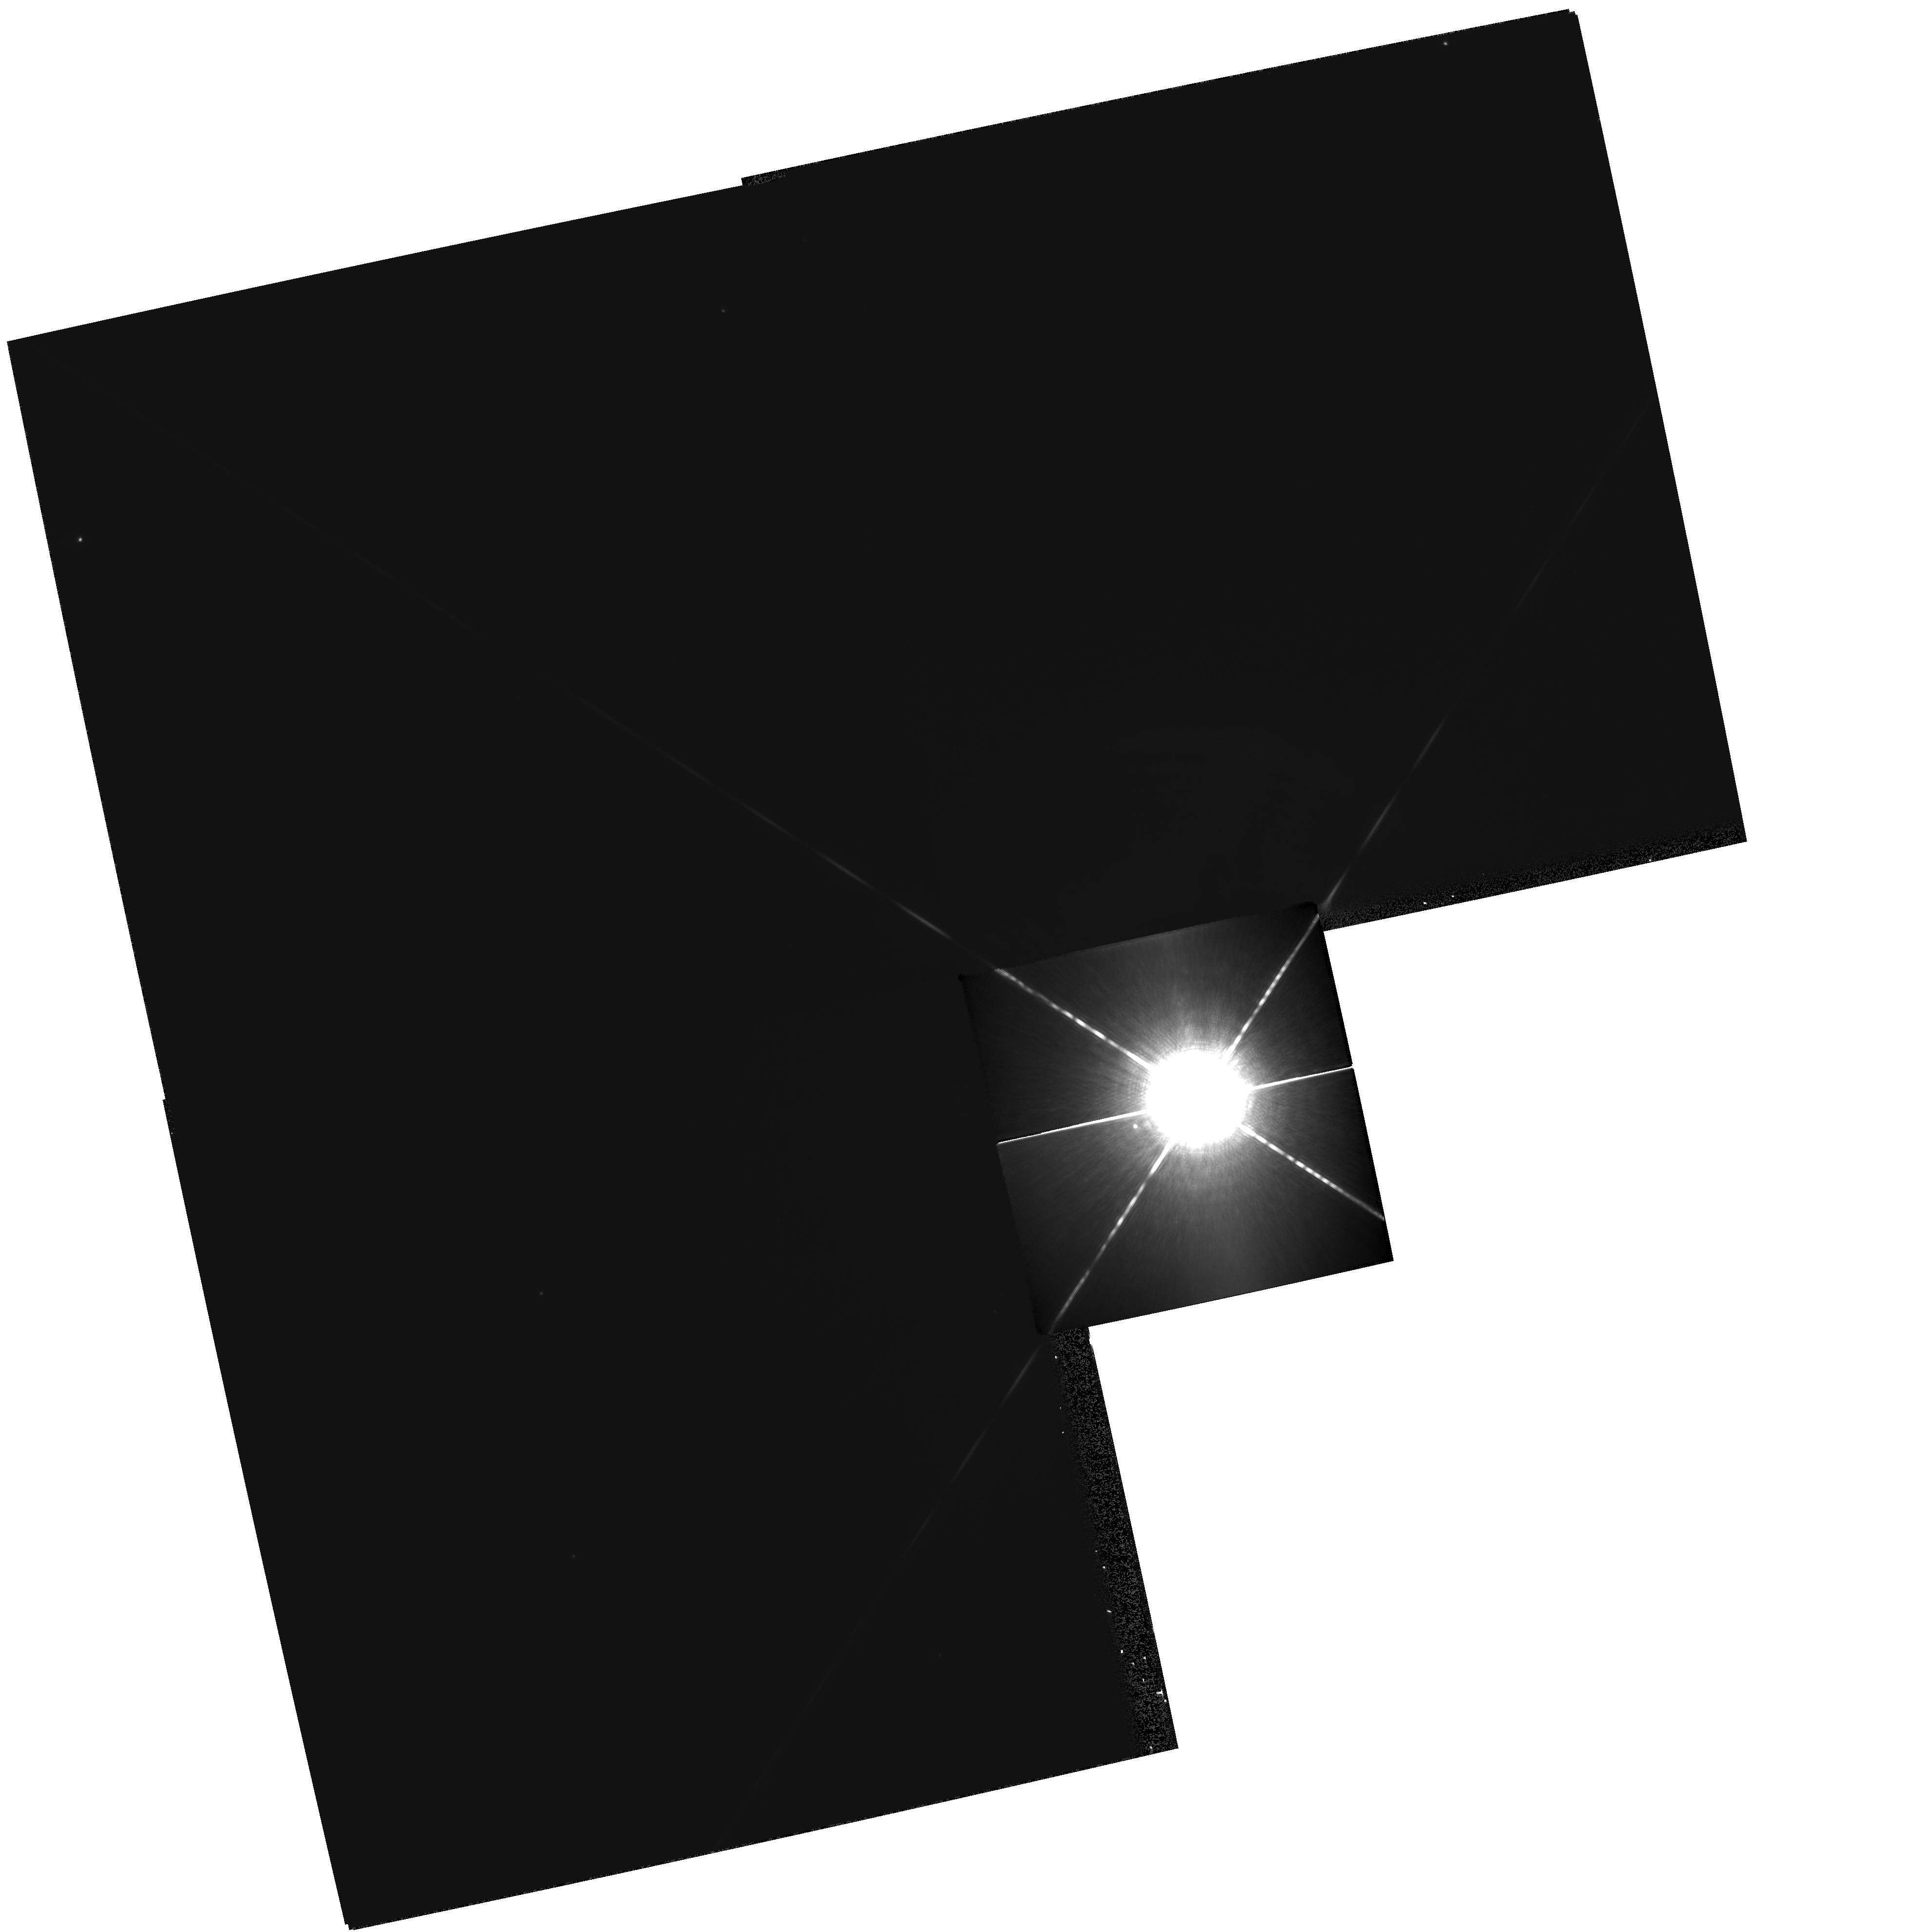
Target: SIRIUS. Instrument: WFPC2/PC. Filter: F1042M. Exposure: 8 min. Observation ID: hst_9964_03_wfpc2_pc_f1042m_u8tp03

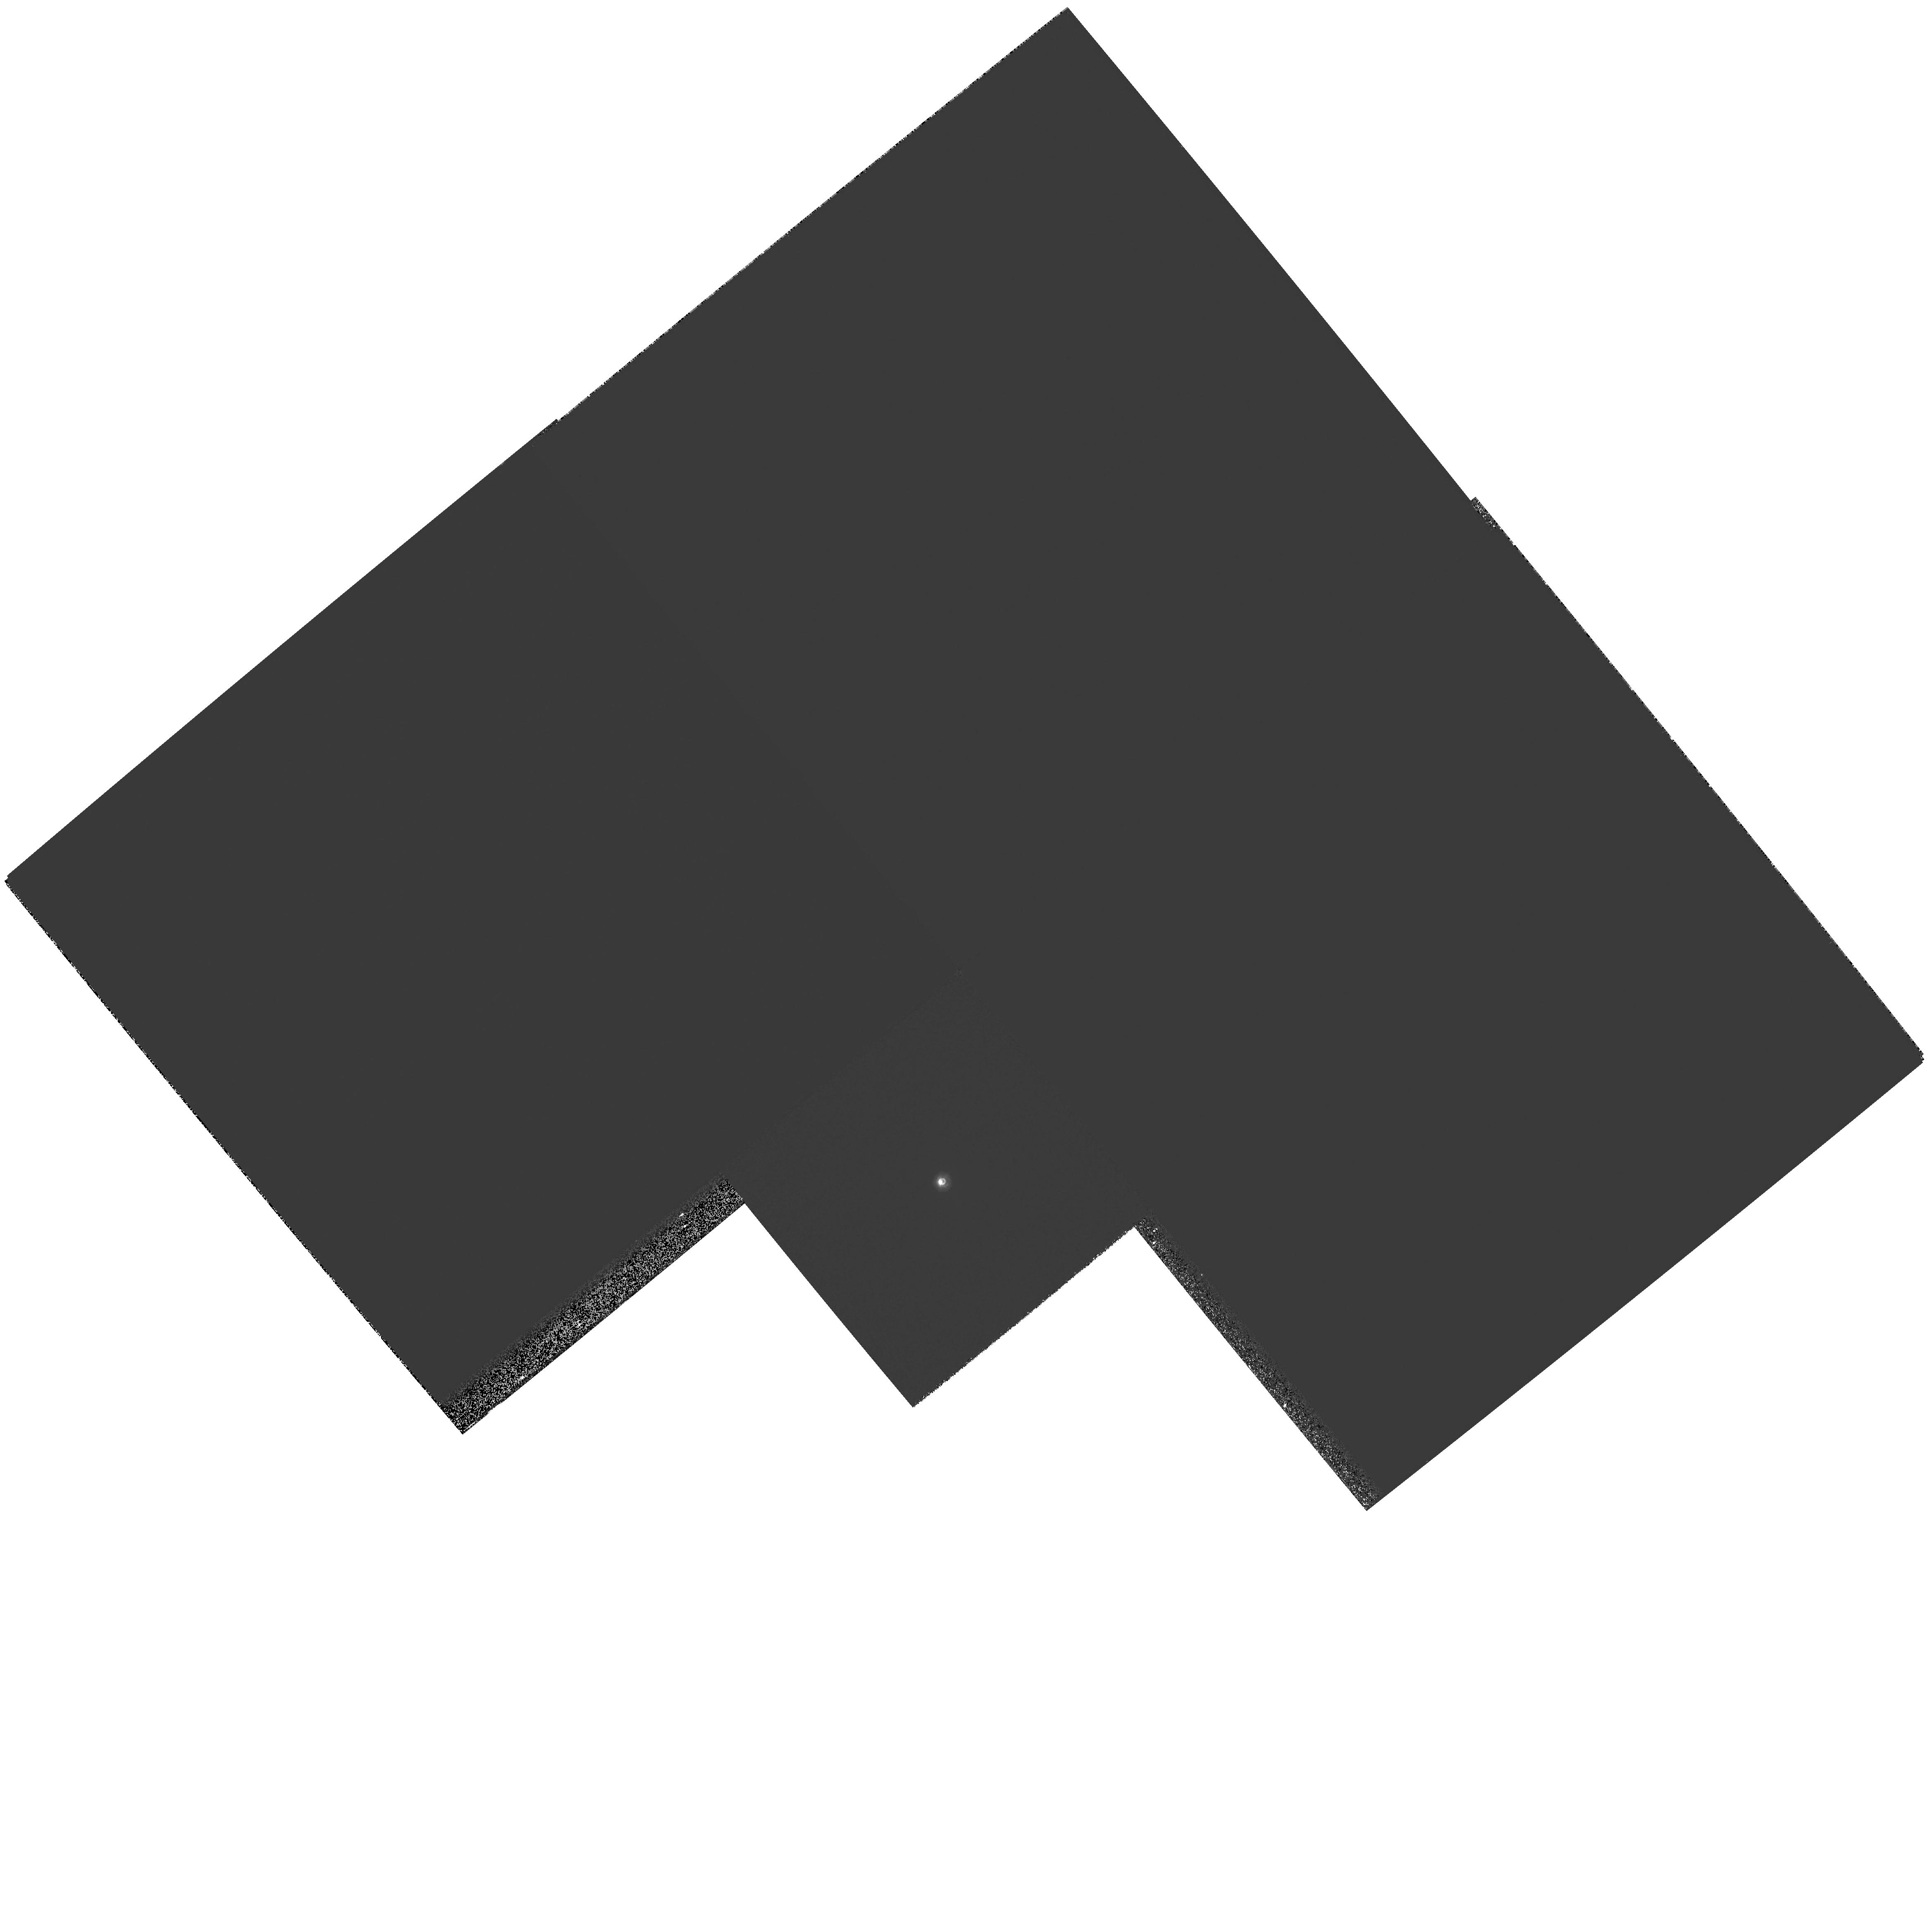
Target: ZETA-CYG. Instrument: WFPC2/PC. Filter: F218W. Exposure: 12 min. Observation ID: hst_9964_04_wfpc2_pc_f218w_u8tp04

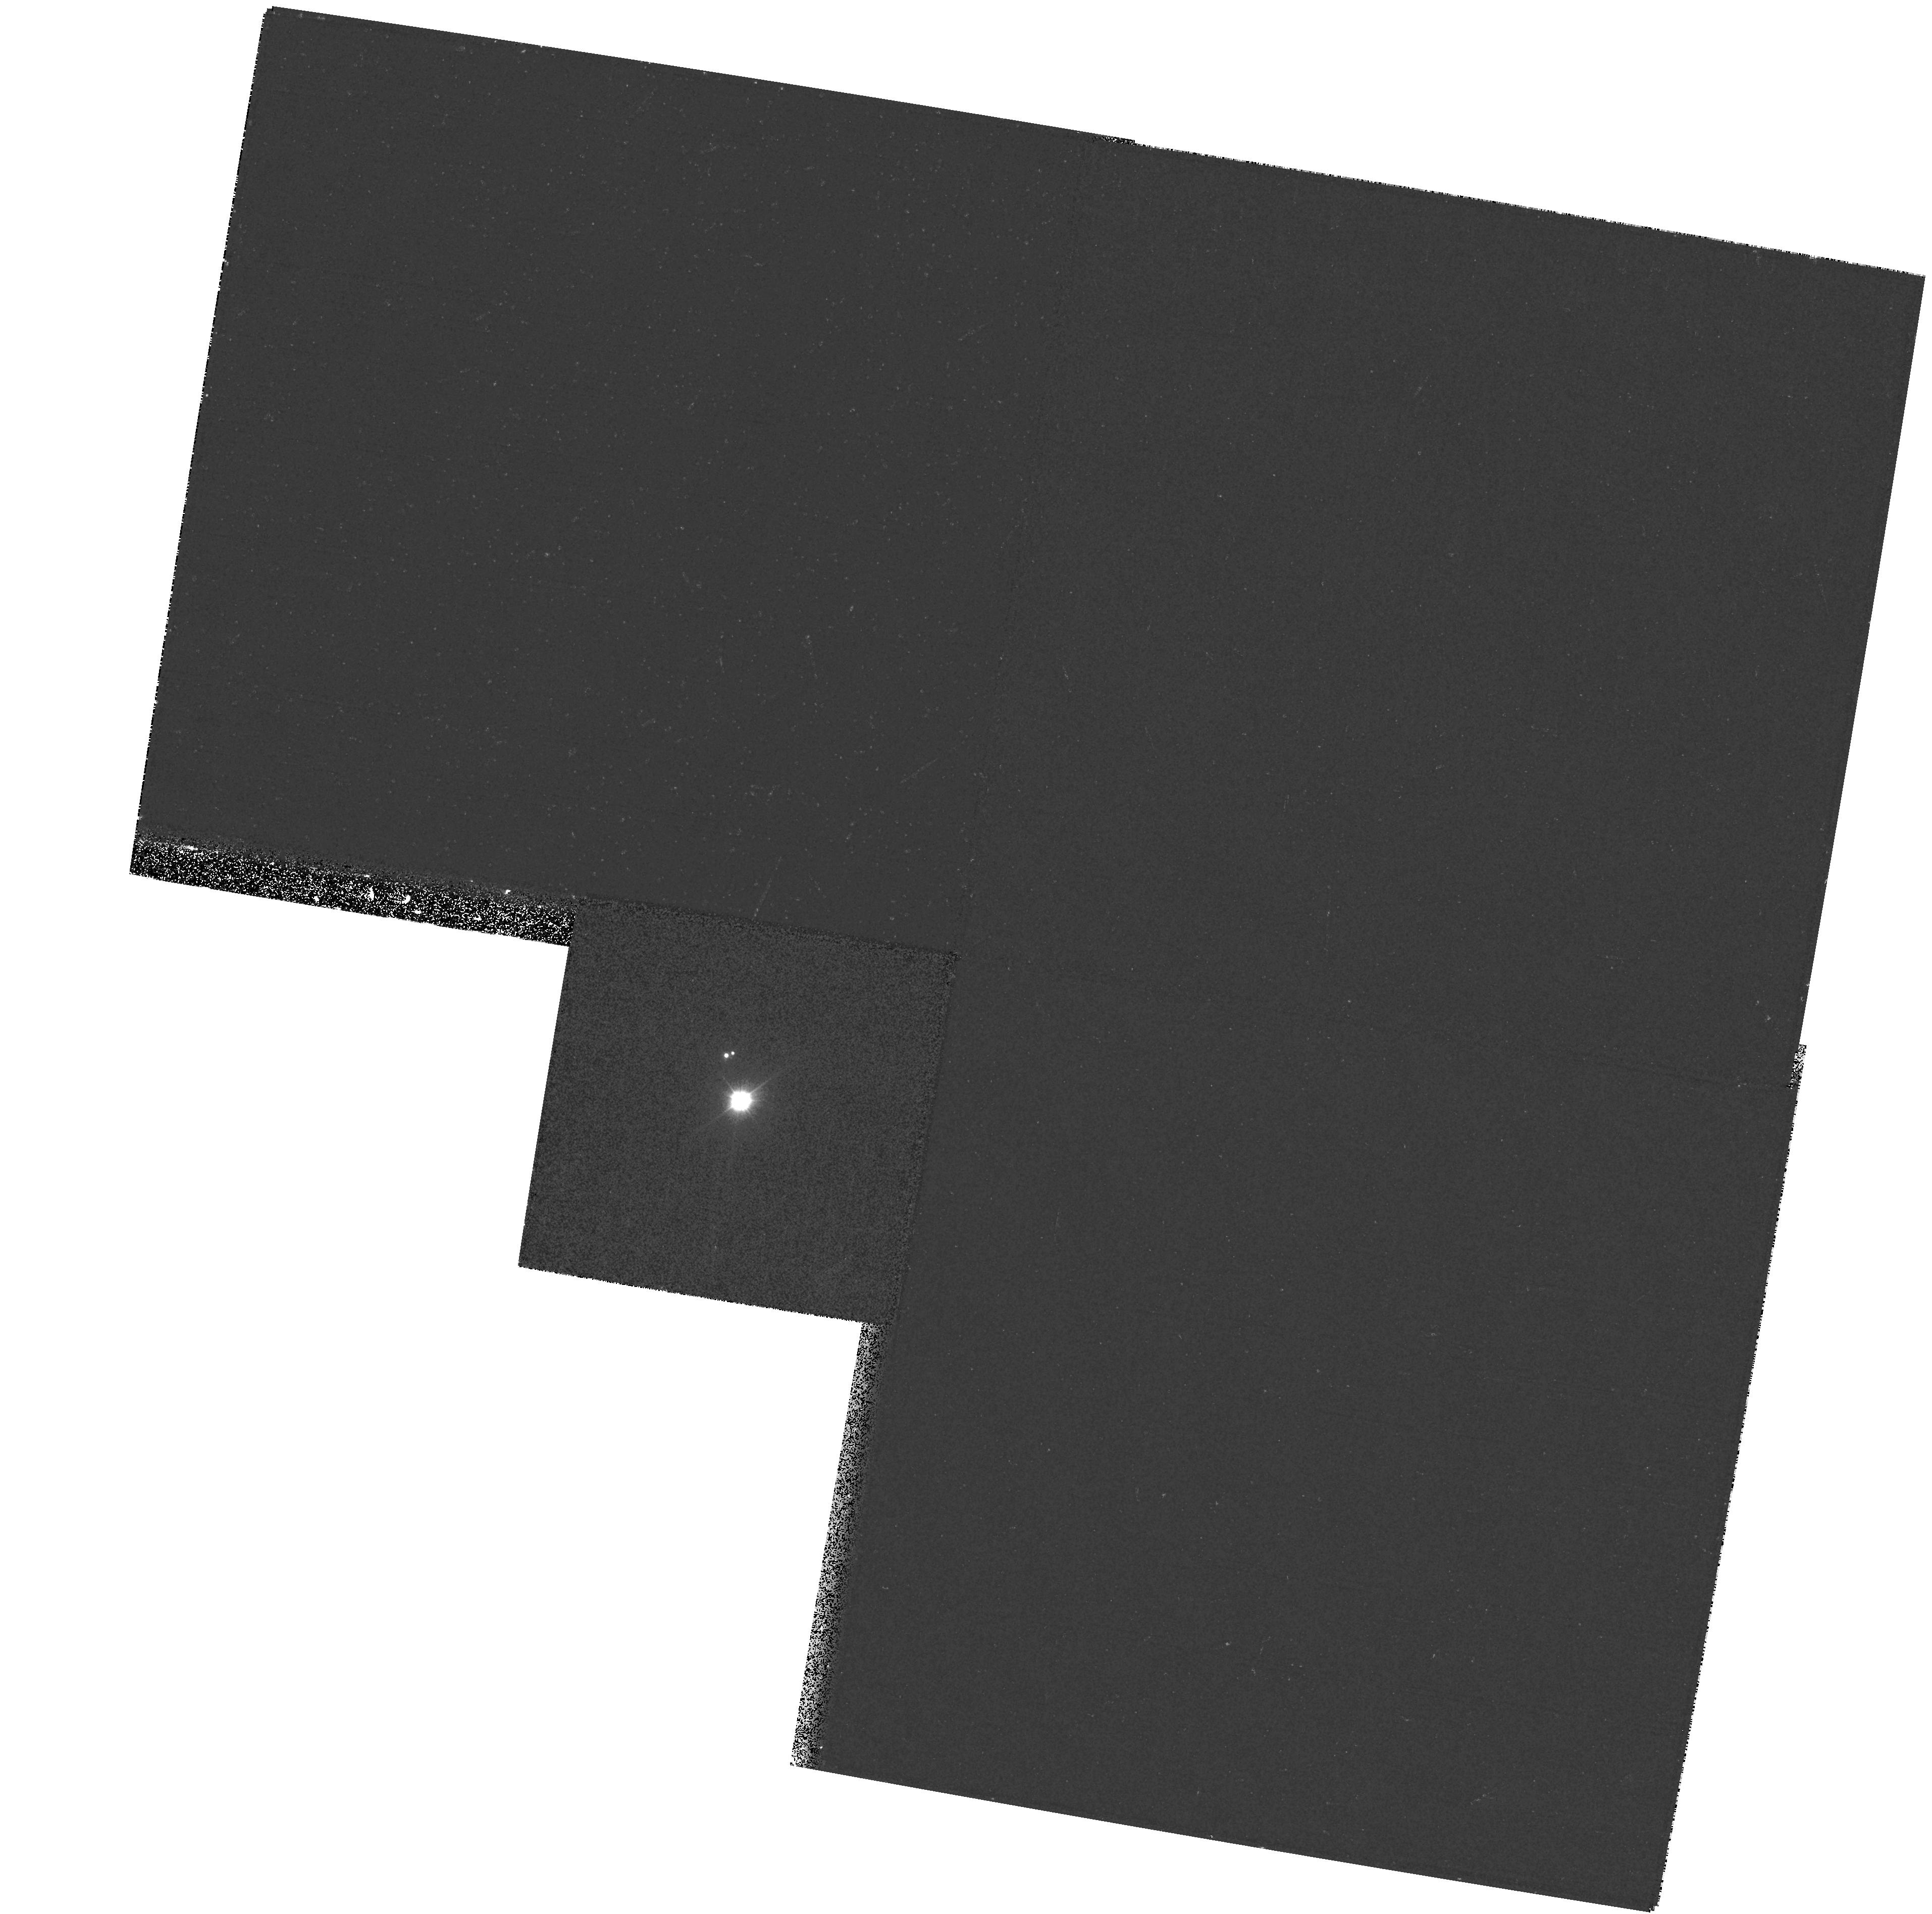
Target: 56PER. Instrument: WFPC2/PC. Filter: F170W. Exposure: 20 min. Observation ID: hst_9964_01_wfpc2_pc_f170w_u8tp01

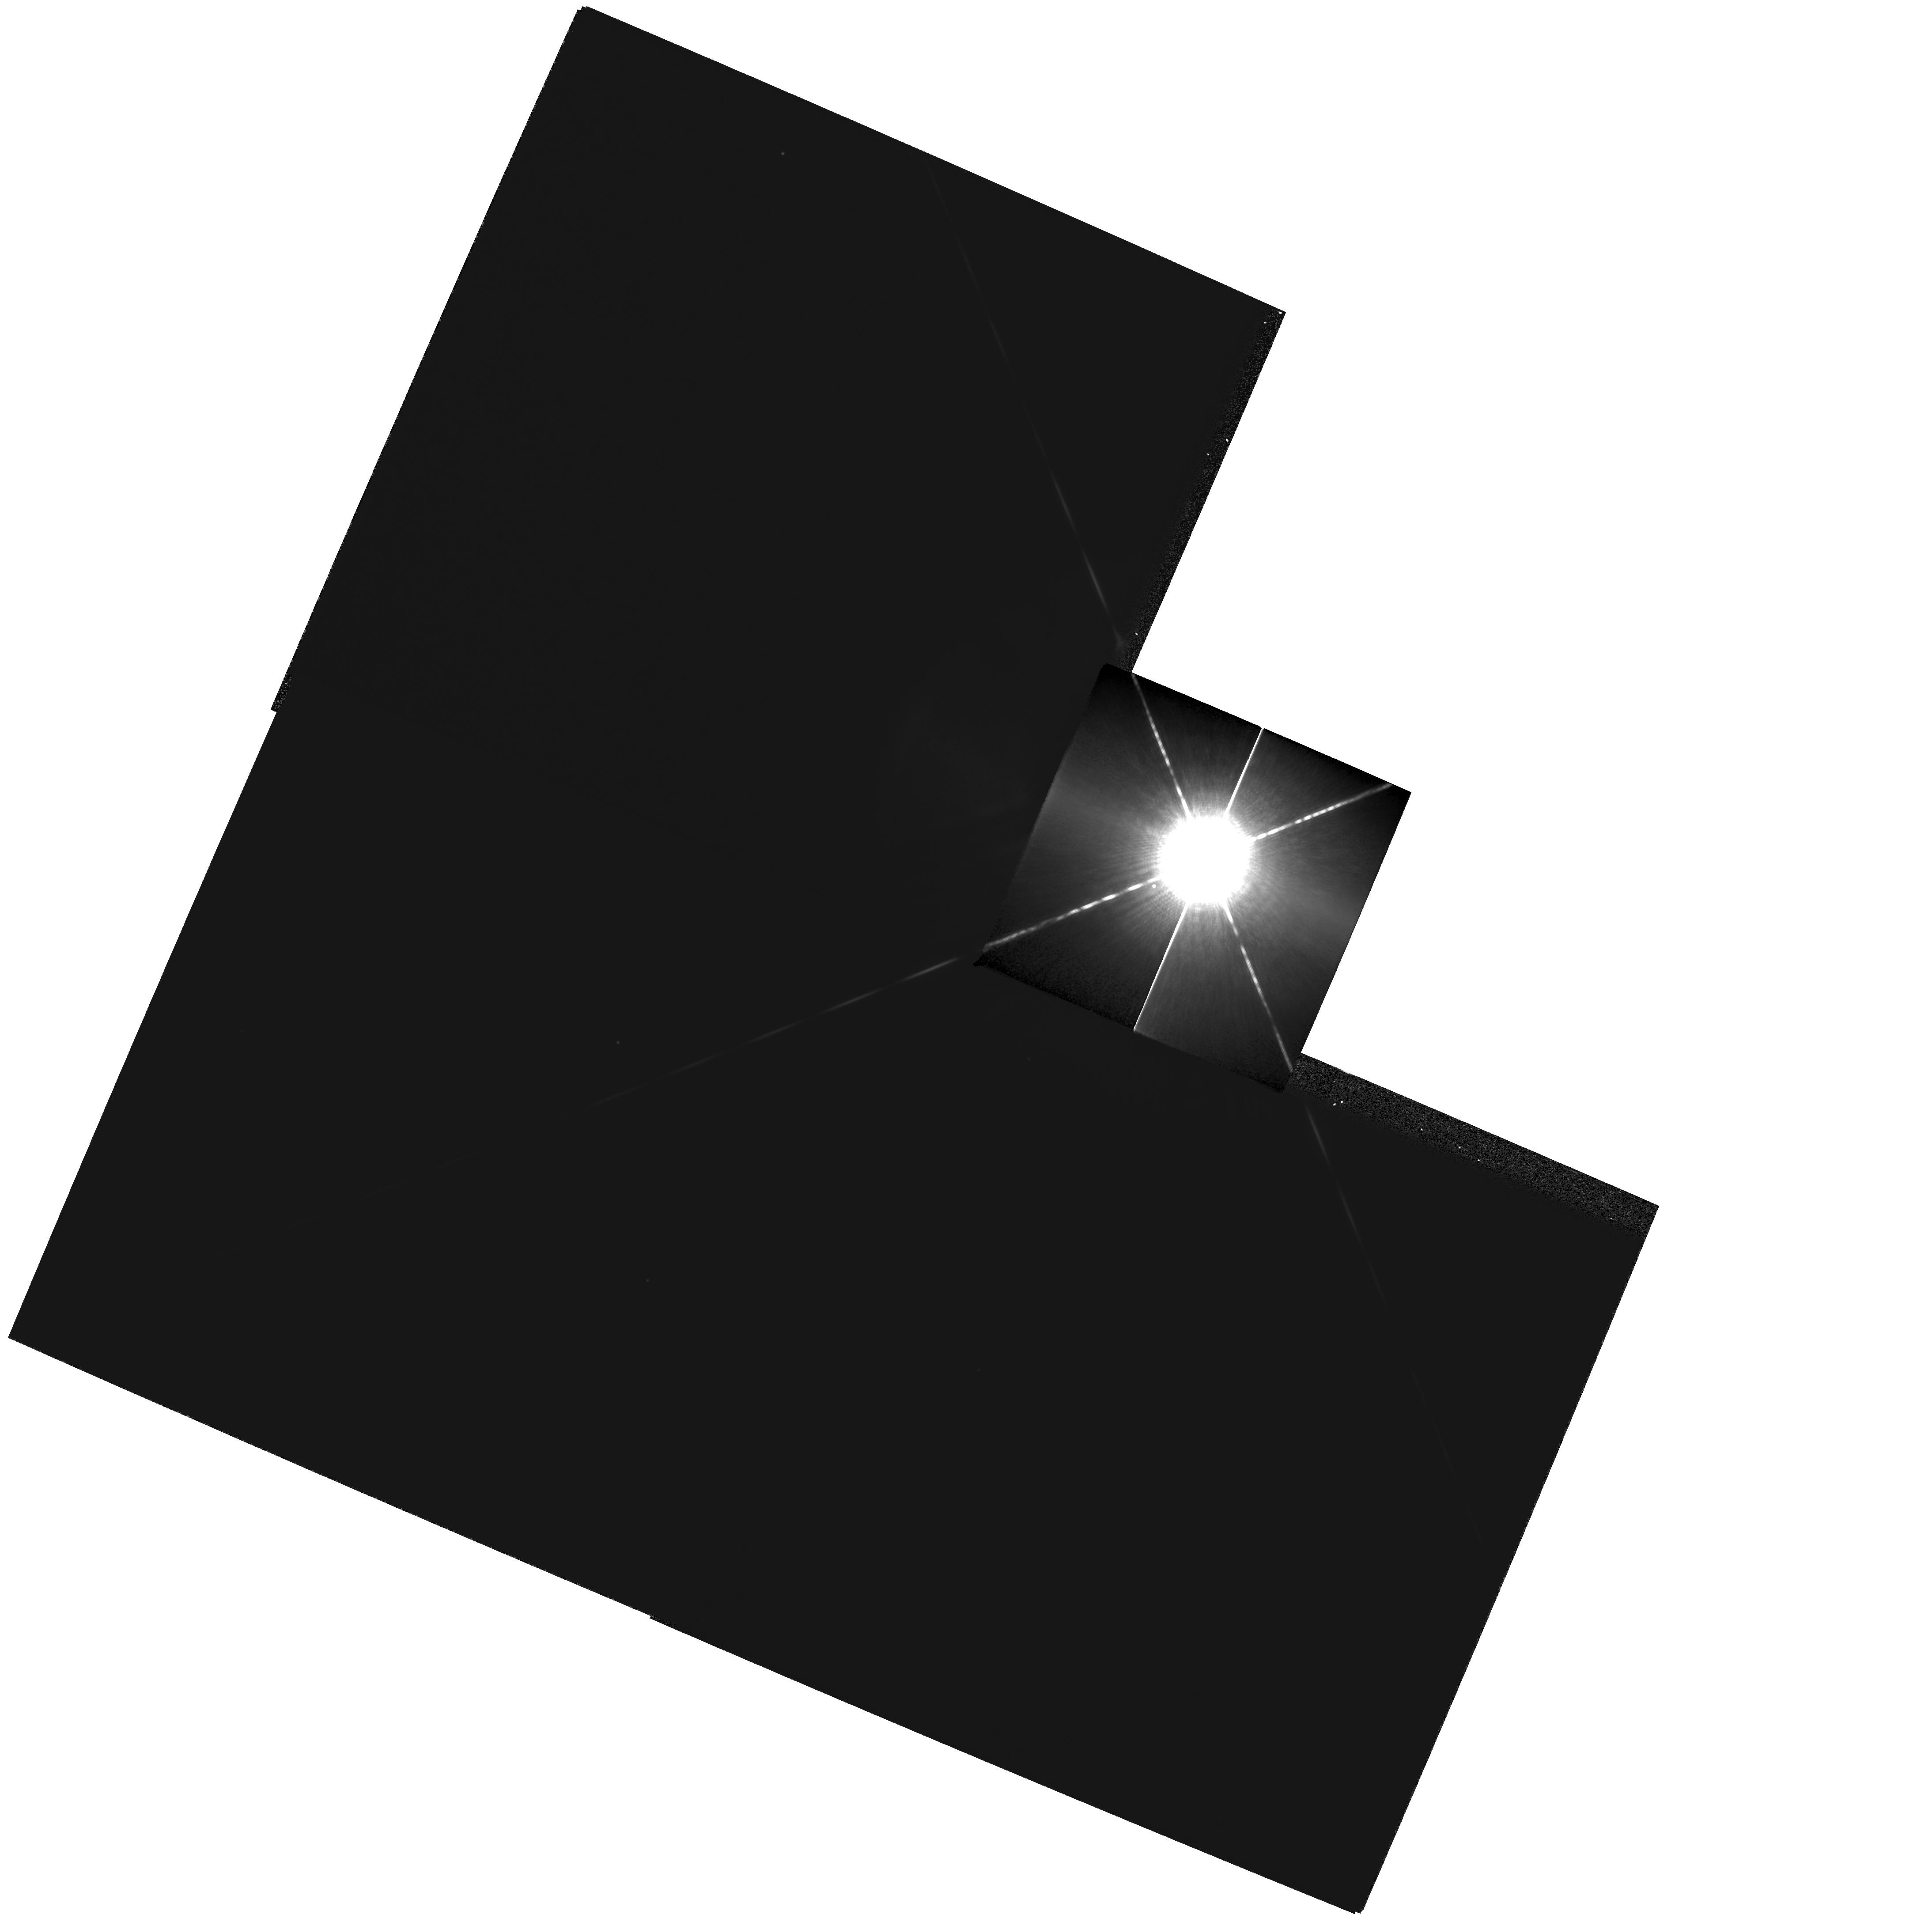
Target: SIRIUS. Instrument: WFPC2/PC. Filter: F1042M. Exposure: 4 min. Observation ID: hst_9964_02_wfpc2_pc_f1042m_u8tp02

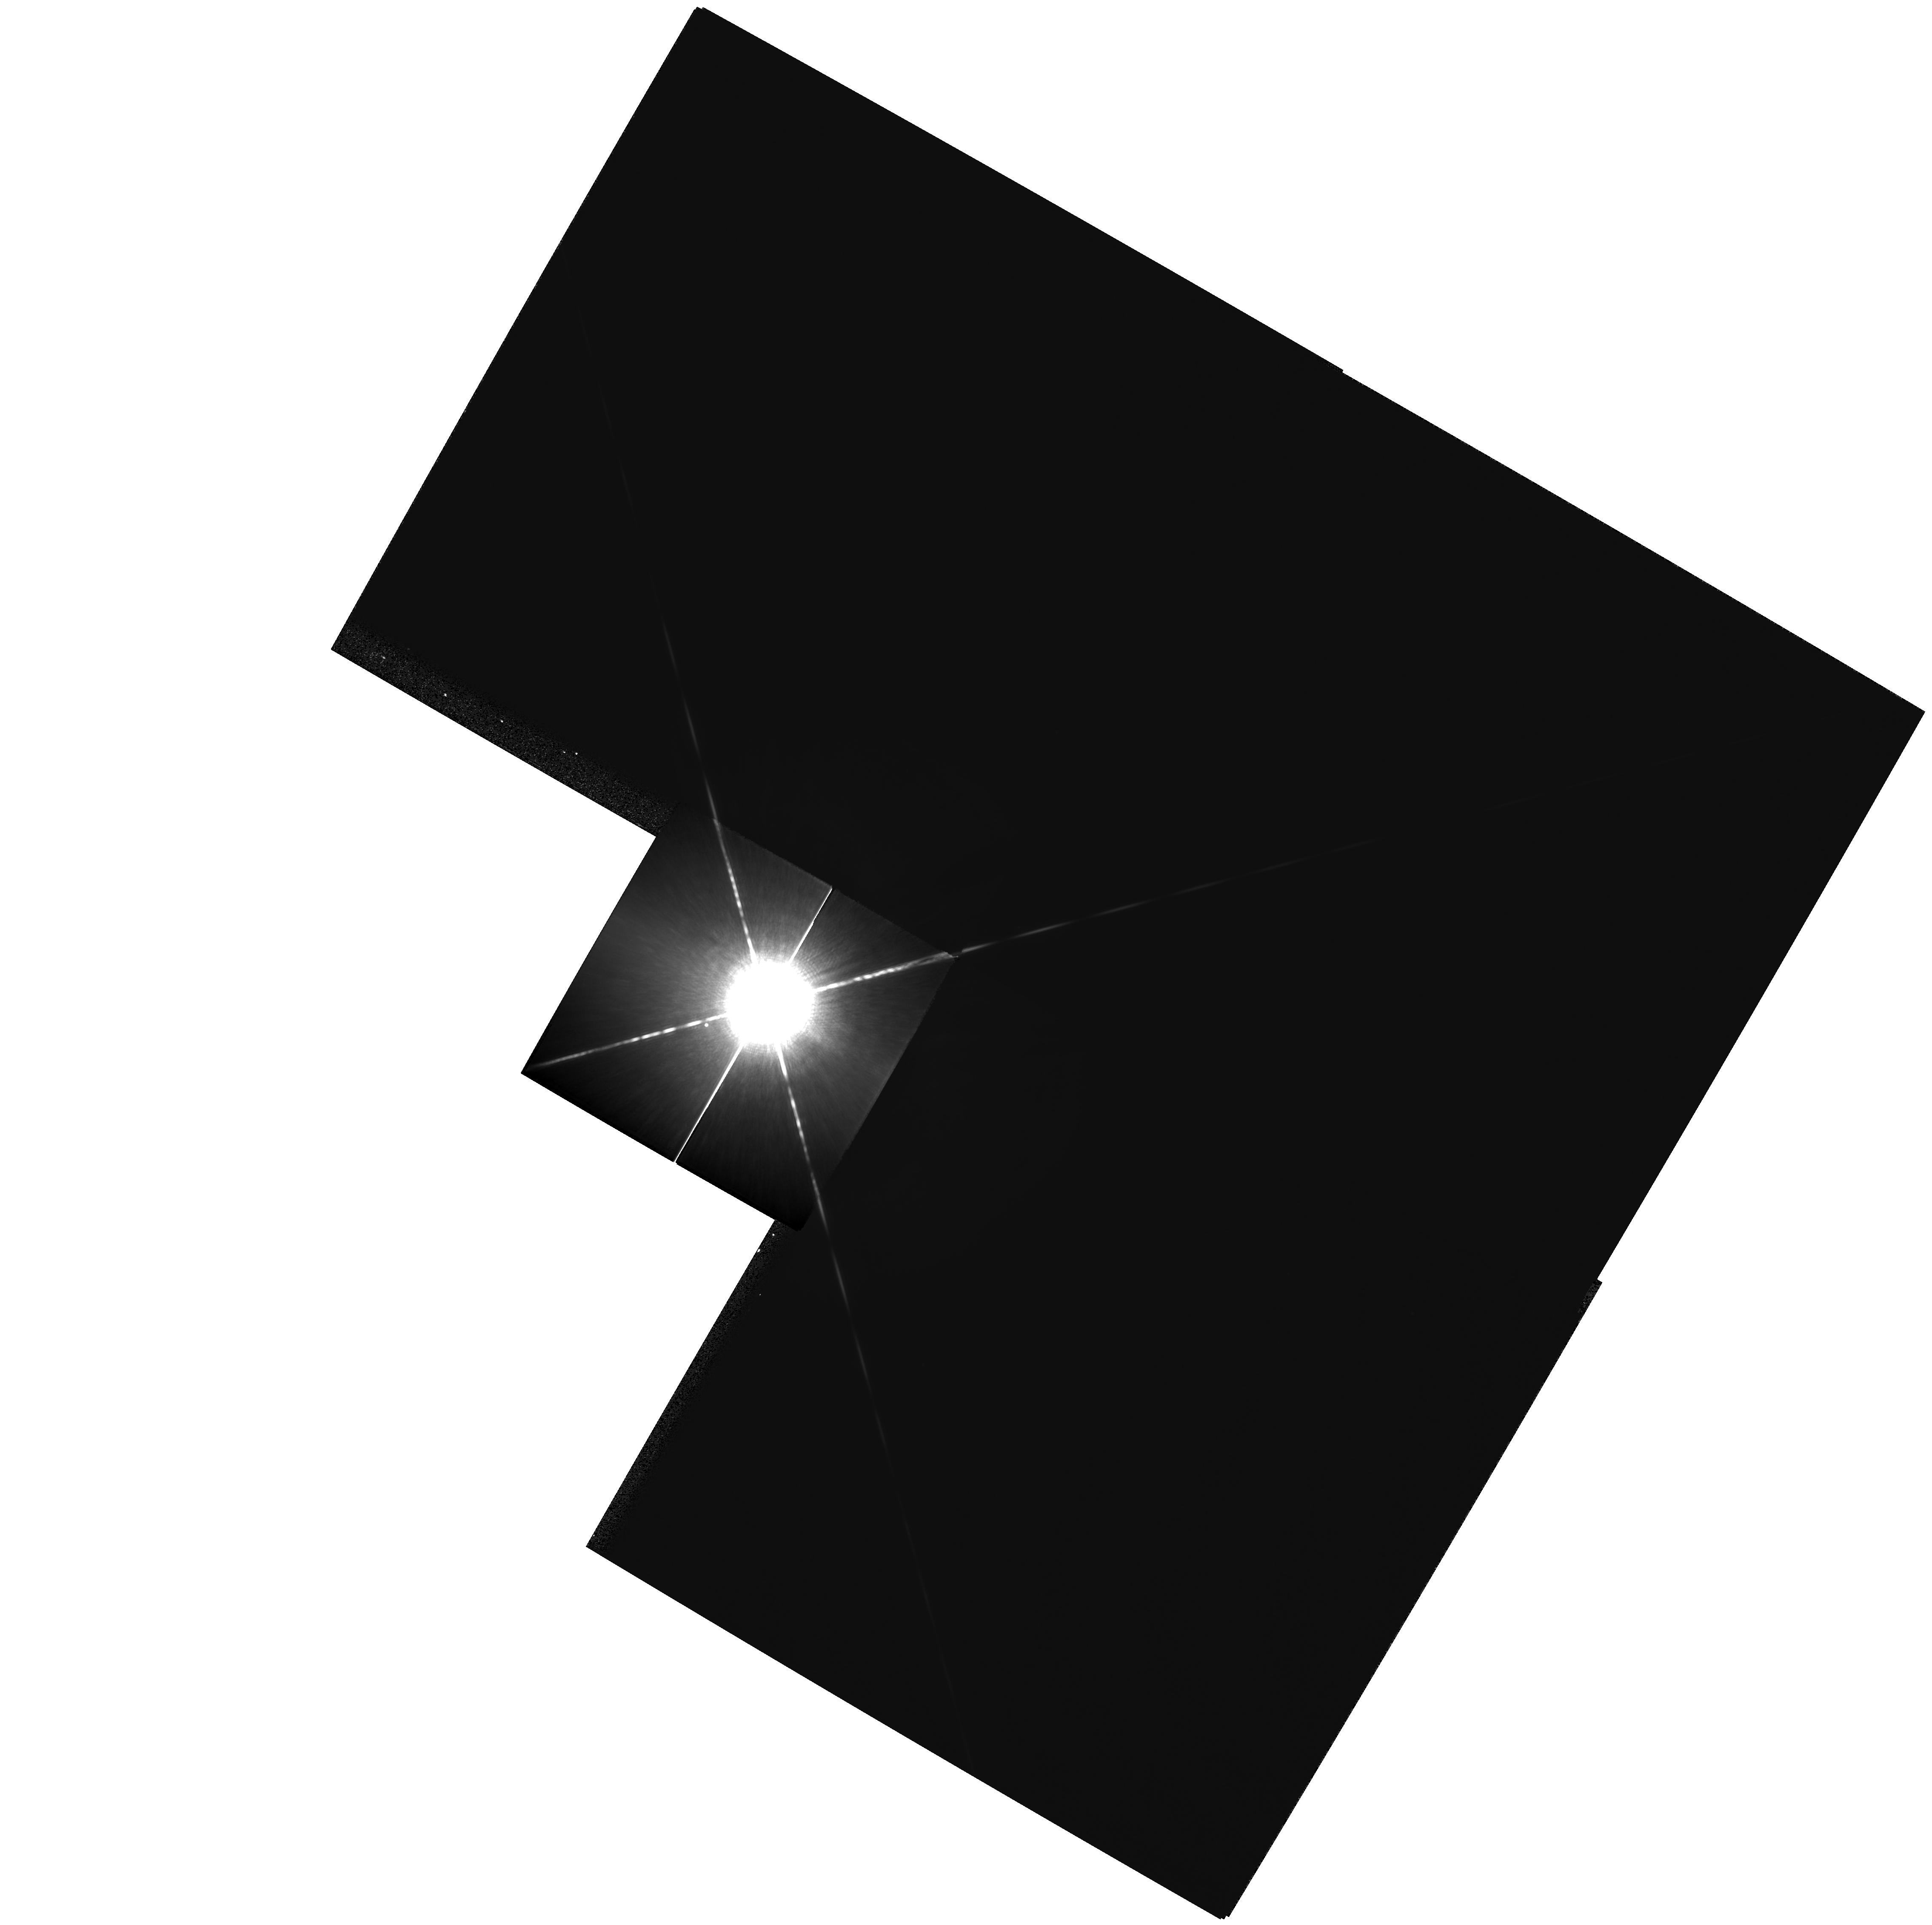
Target: SIRIUS. Instrument: WFPC2/PC. Filter: F1042M. Exposure: 8 min. Observation ID: hst_9964_06_wfpc2_pc_f1042m_u8tp06

Dynamical Masses of White Dwarfs from Resolved Sirius-Like Binaries (PI: Bond, Howard E.)

In Cycle 8 we initiated a WFPC2 snapshot survey for resolved, ``Sirius-like'' systems containing hot white-dwarf companions of cooler main-sequence stars. Out of 17 systems observed to date, 8 have been resolved with WFPC2 by using UV filters. Two of the resolved systems---56 Persei and Zeta Cygni---have predicted or known orbital periods short enough that dynamical masses can be determined for the white dwarfs within reasonable times. These would thus add to the extremely small number of white dwarfs presently having accurately and directly measured masses. We propose to image them annually in the UV with WFPC2. In addition, we will observe Zeta Cyg with FGS in order to measure the absolute motion of the optical component, needed for the mass solution. We also propose to observe Sirius itself with WFPC2 over the next 3 Cycles. The resulting astrometric data will not only greatly improve the precision of the binary orbit and the dynamical mass measurements for both the main-sequence and white-dwarf components, but will also test definitively for the claimed presence of a third body in this famous system.